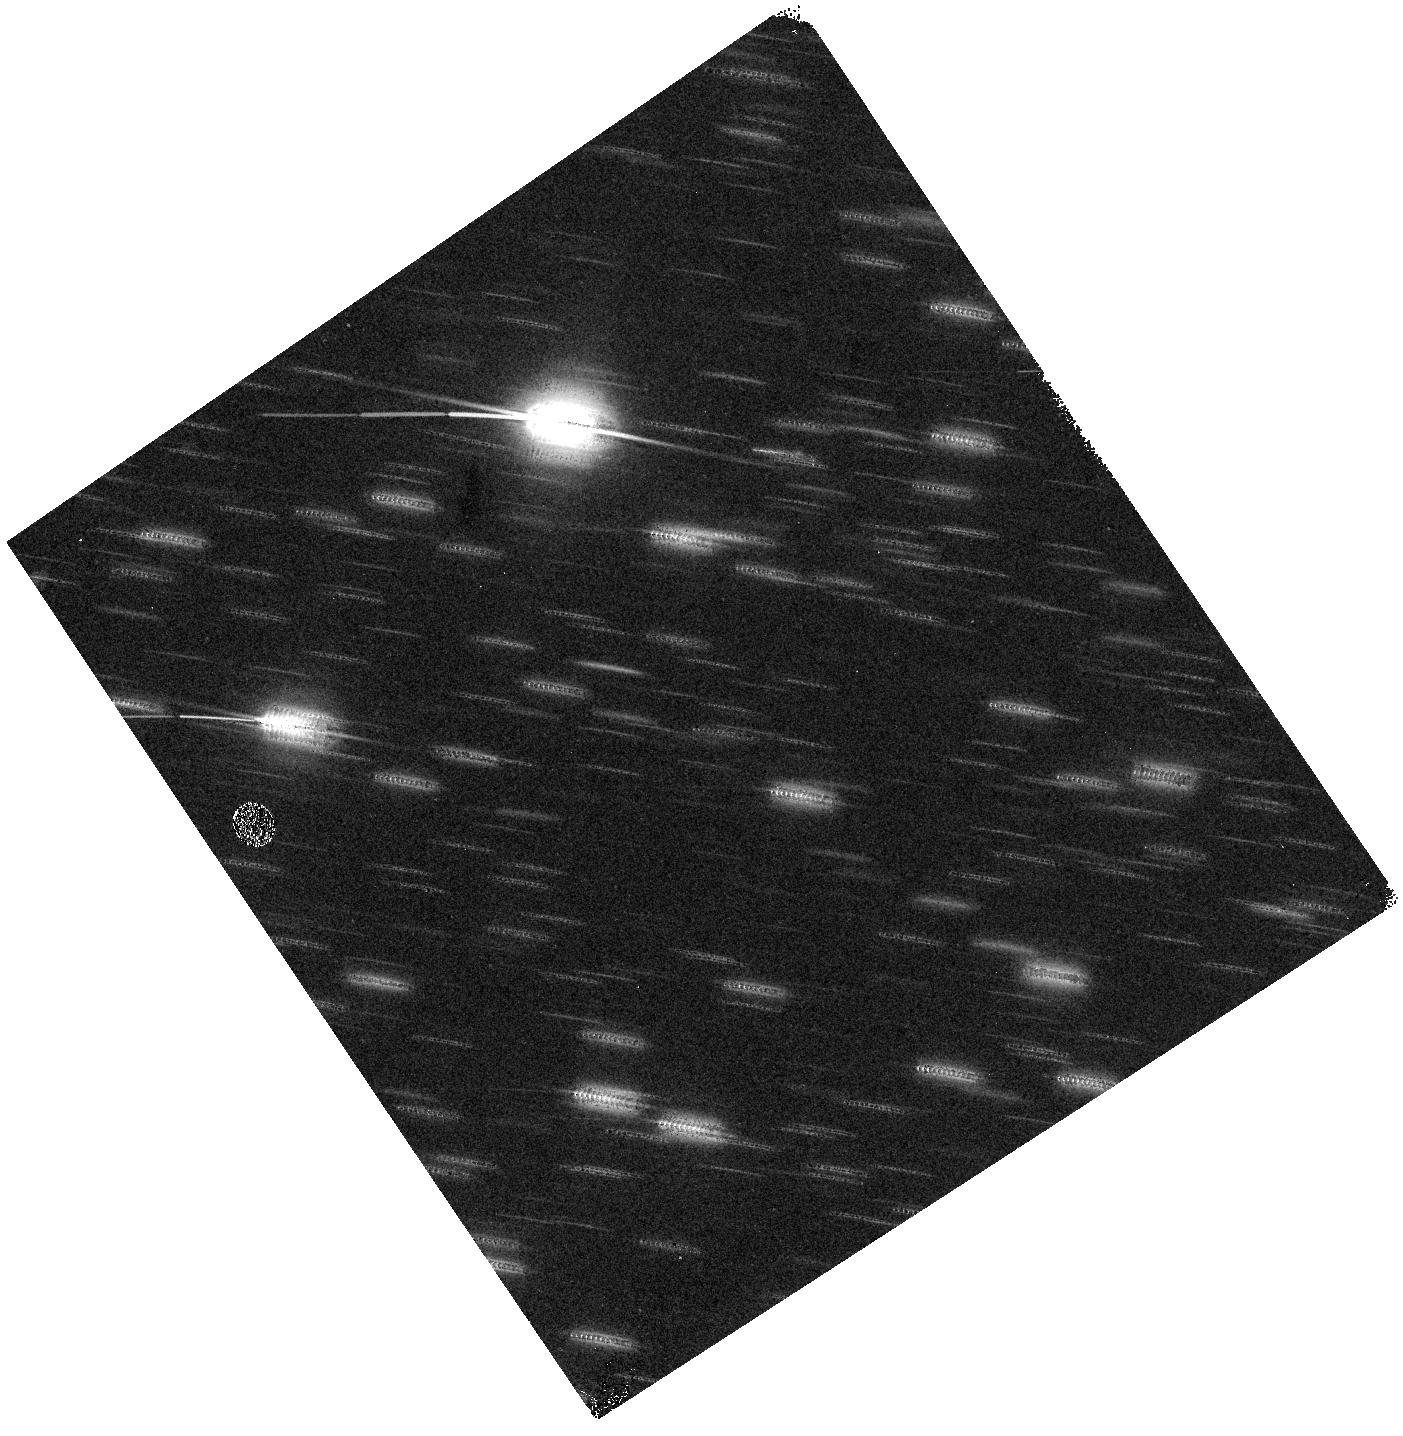
Target: ANTI-SUN
Instrument: WFC3/IR
Filter: F140W
Exposure: 6 min
Observation ID: hst_11447_33_wfc3_ir_f140w_iabz33

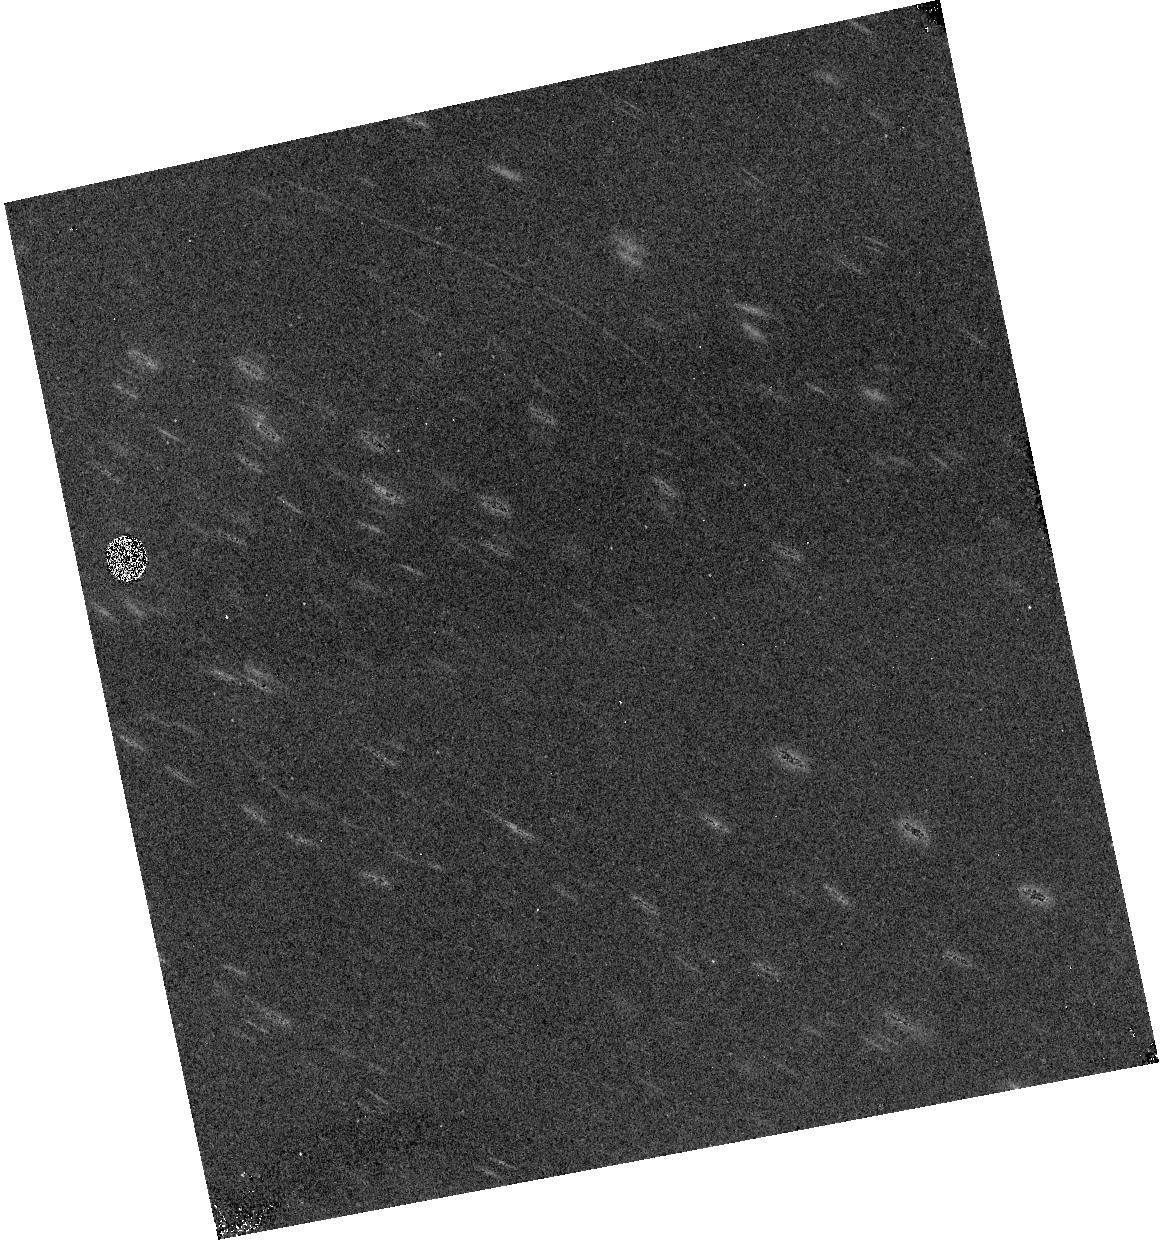
Target: ORBIT-POLE
Instrument: WFC3/IR
Filter: F139M
Exposure: 23 min
Observation ID: hst_11447_34_wfc3_ir_f139m_iabz34

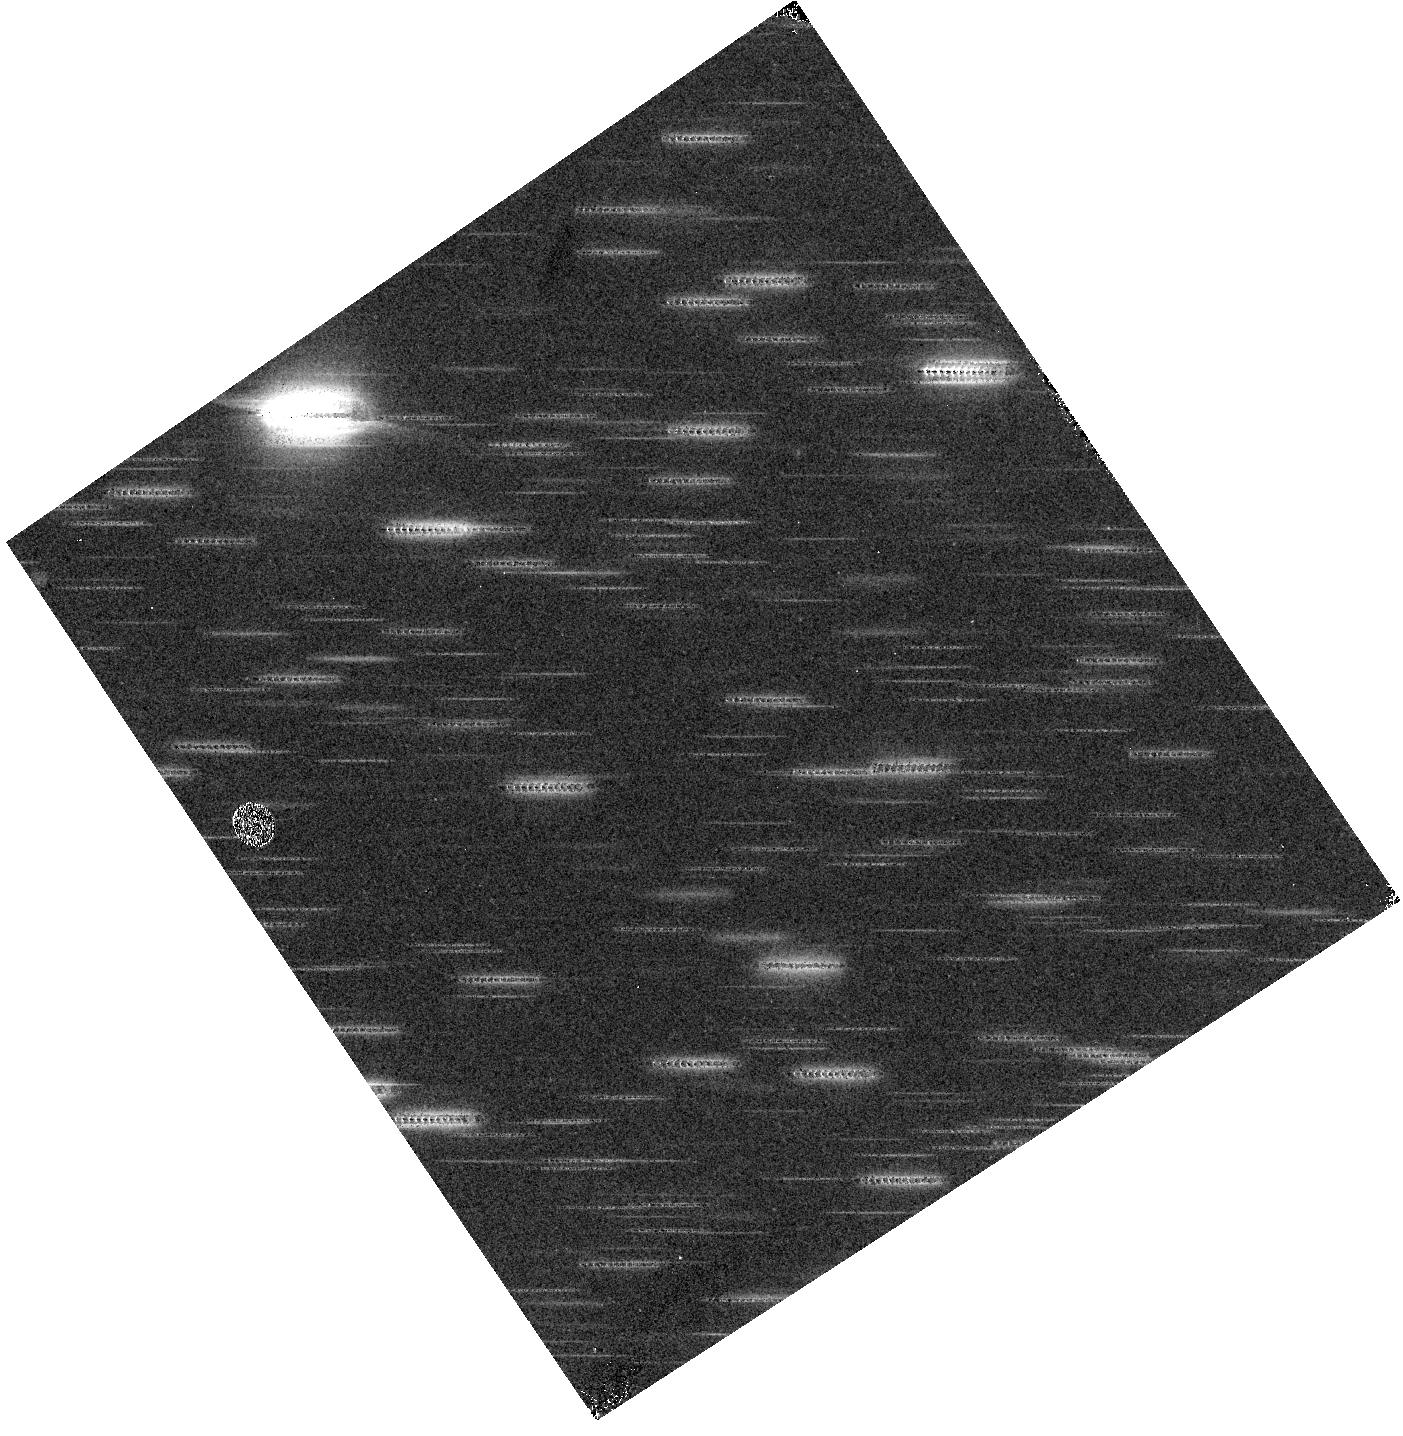
Target: ANTI-SUN
Instrument: WFC3/IR
Filter: F105W
Exposure: 6 min
Observation ID: hst_11447_33_wfc3_ir_f105w_iabz33

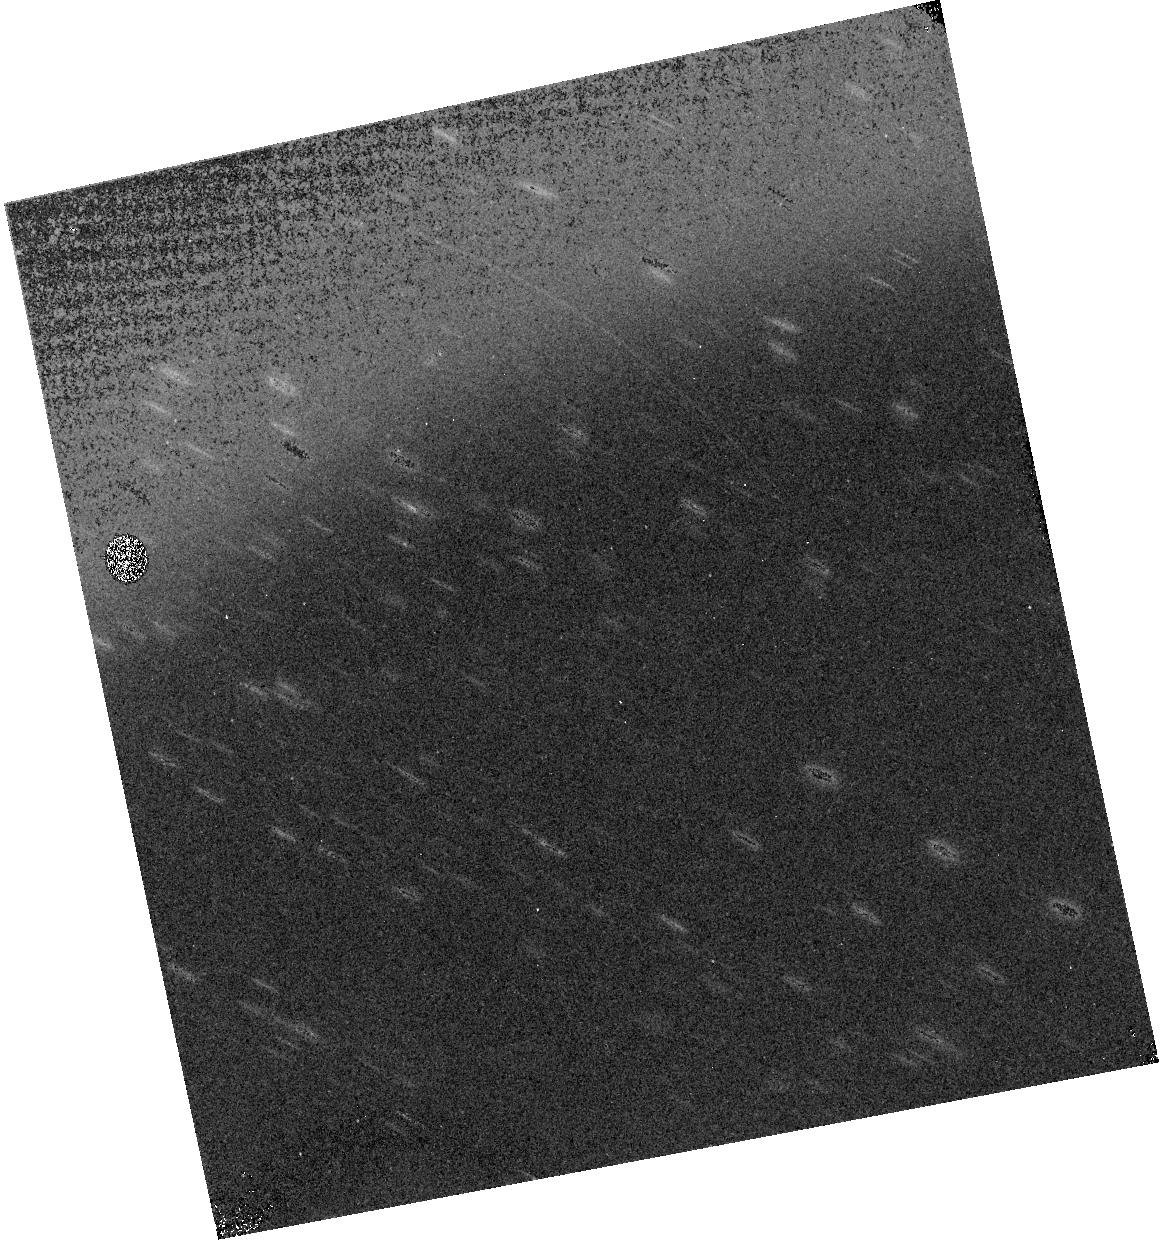
Target: ORBIT-POLE
Instrument: WFC3/IR
Filter: F127M
Exposure: 23 min
Observation ID: hst_11447_34_wfc3_ir_f127m_iabz34

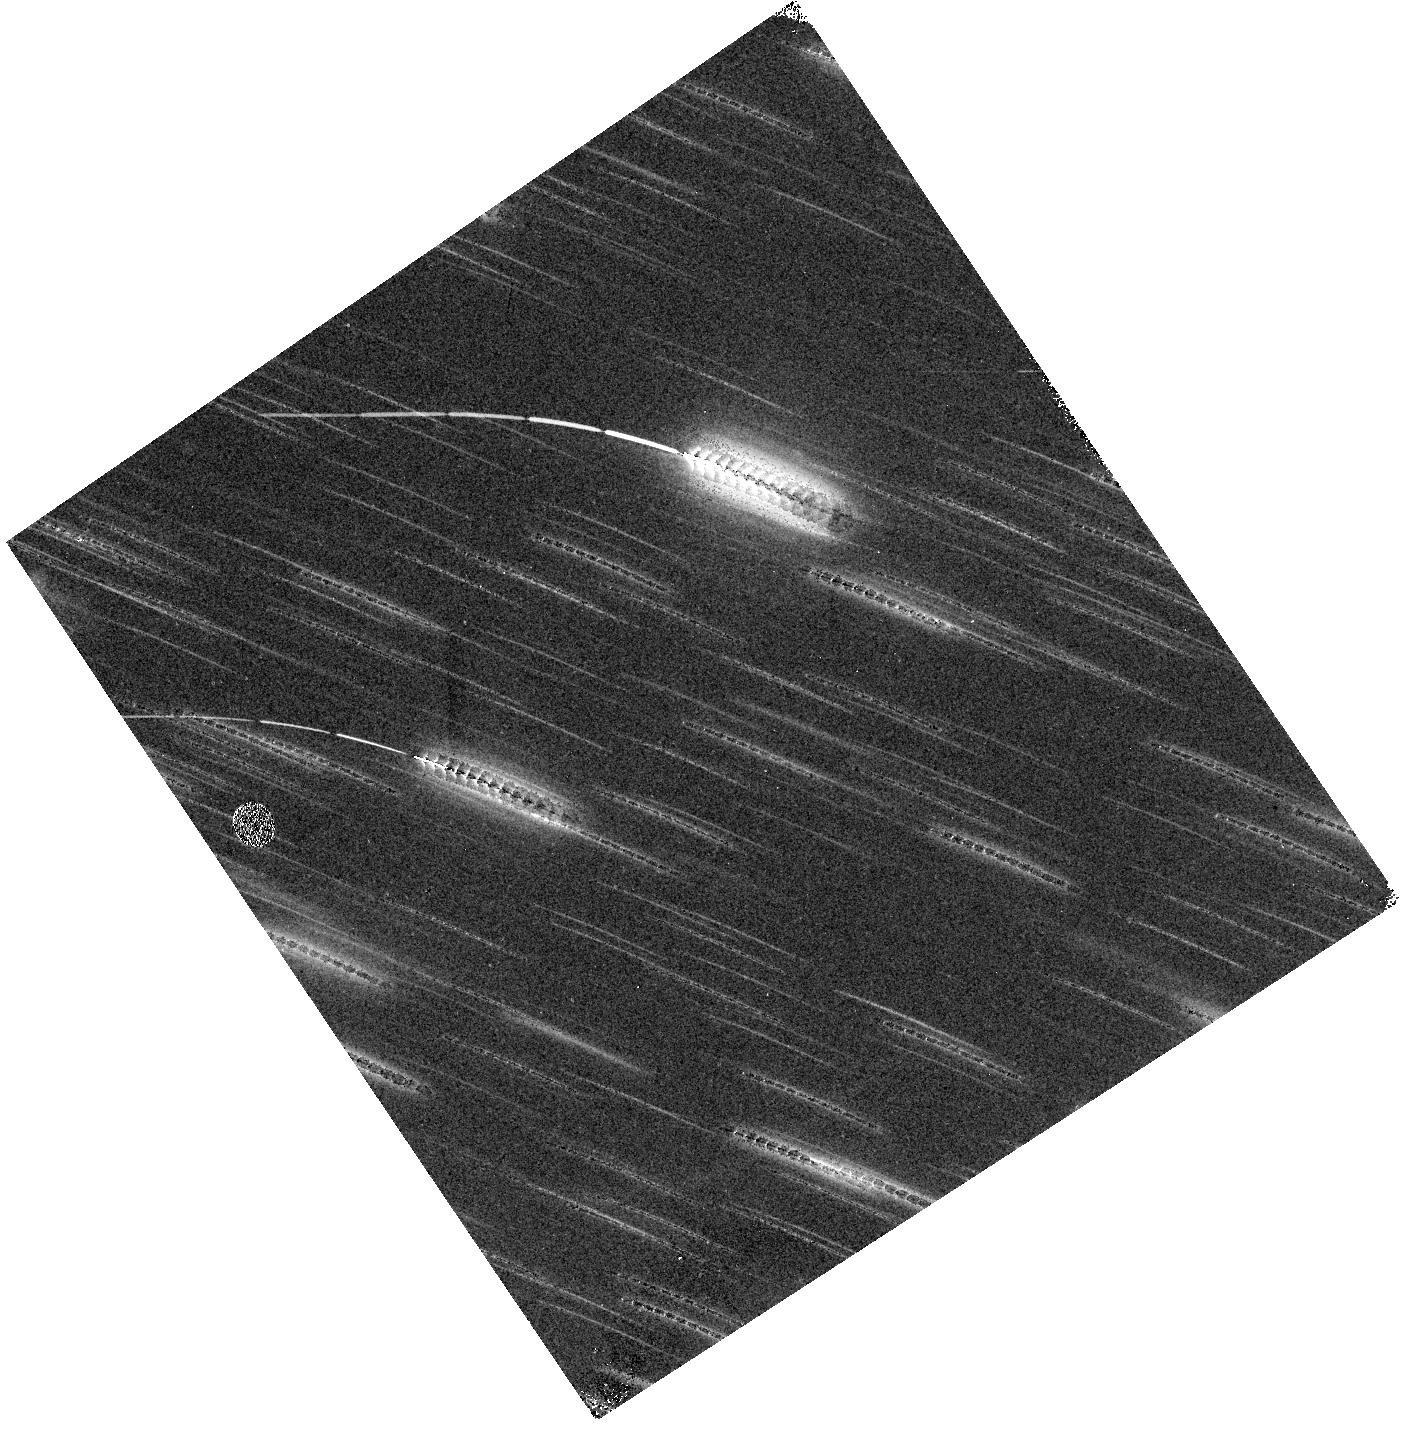
Target: ANTI-SUN
Instrument: WFC3/IR
Filter: F098M
Exposure: 12 min
Observation ID: hst_11447_33_wfc3_ir_f098m_iabz33

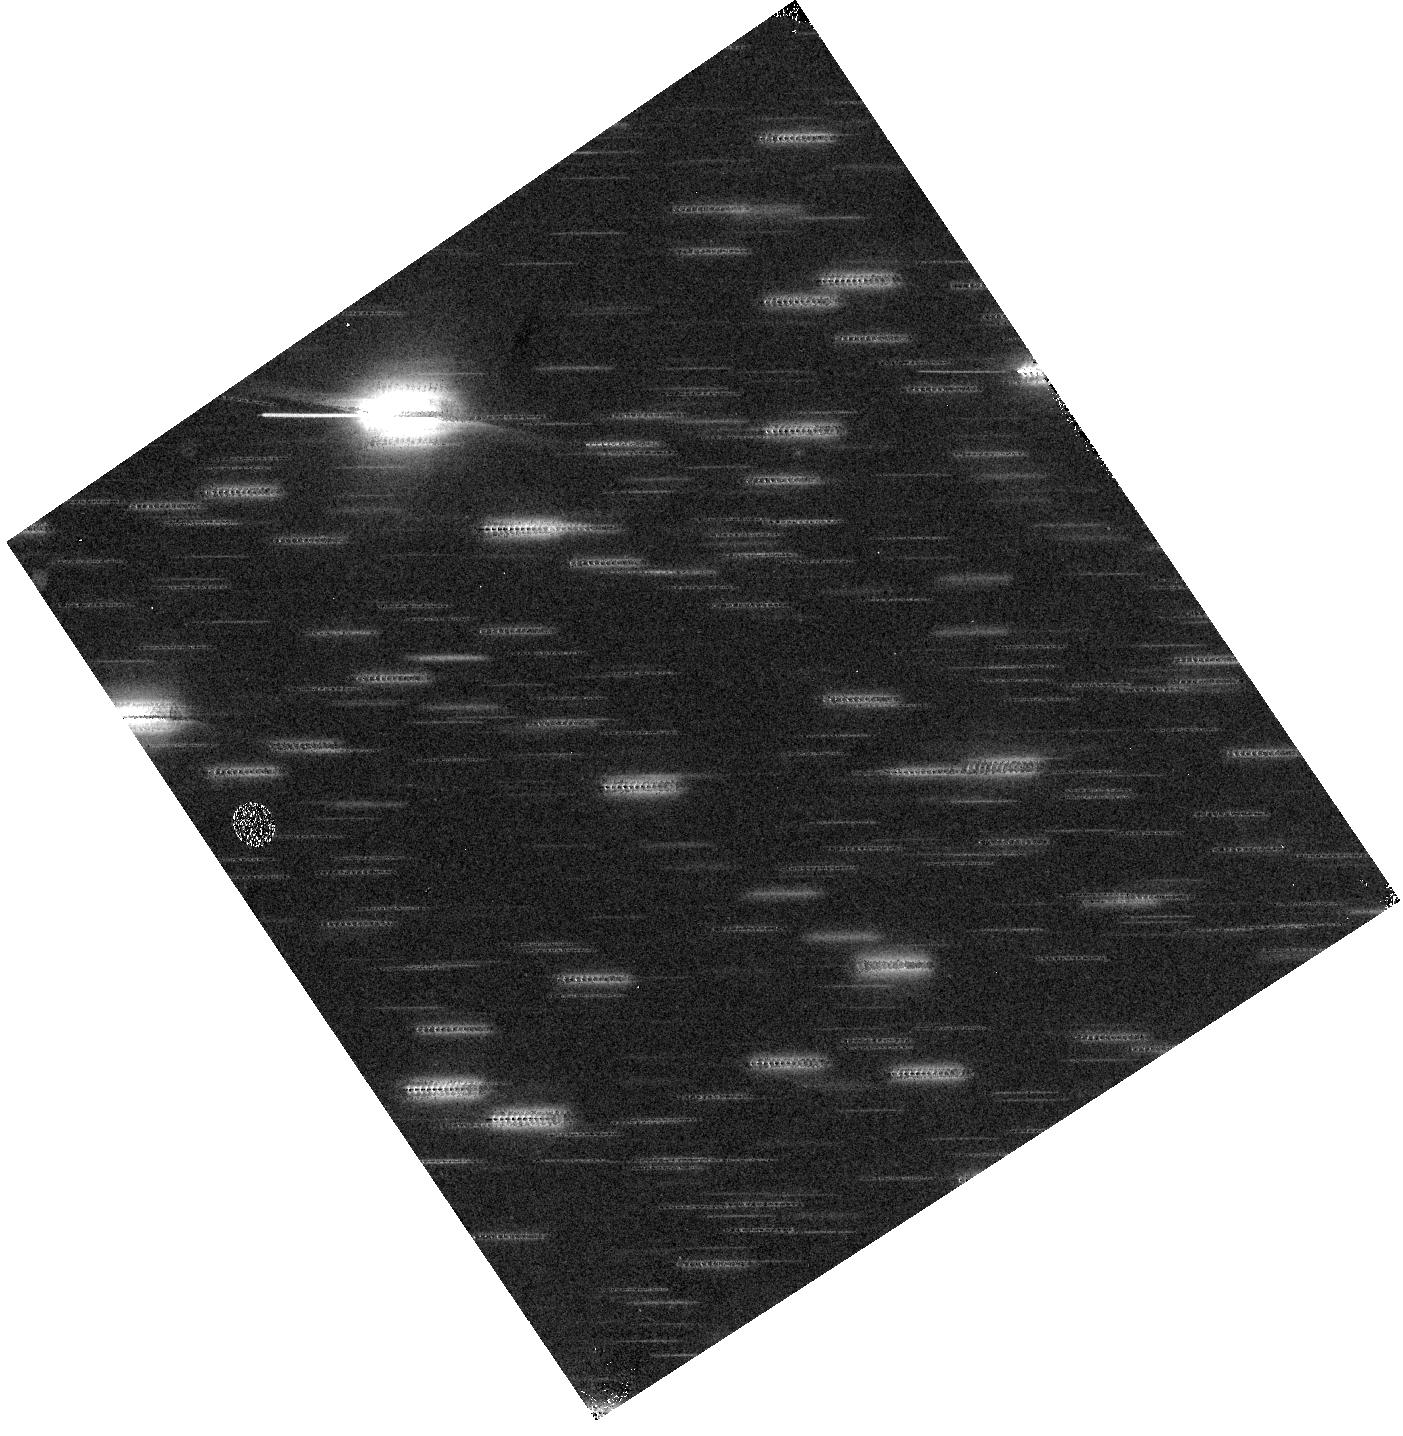
Target: ANTI-SUN
Instrument: WFC3/IR
Filter: F110W
Exposure: 6 min
Observation ID: hst_11447_33_wfc3_ir_f110w_iabz33

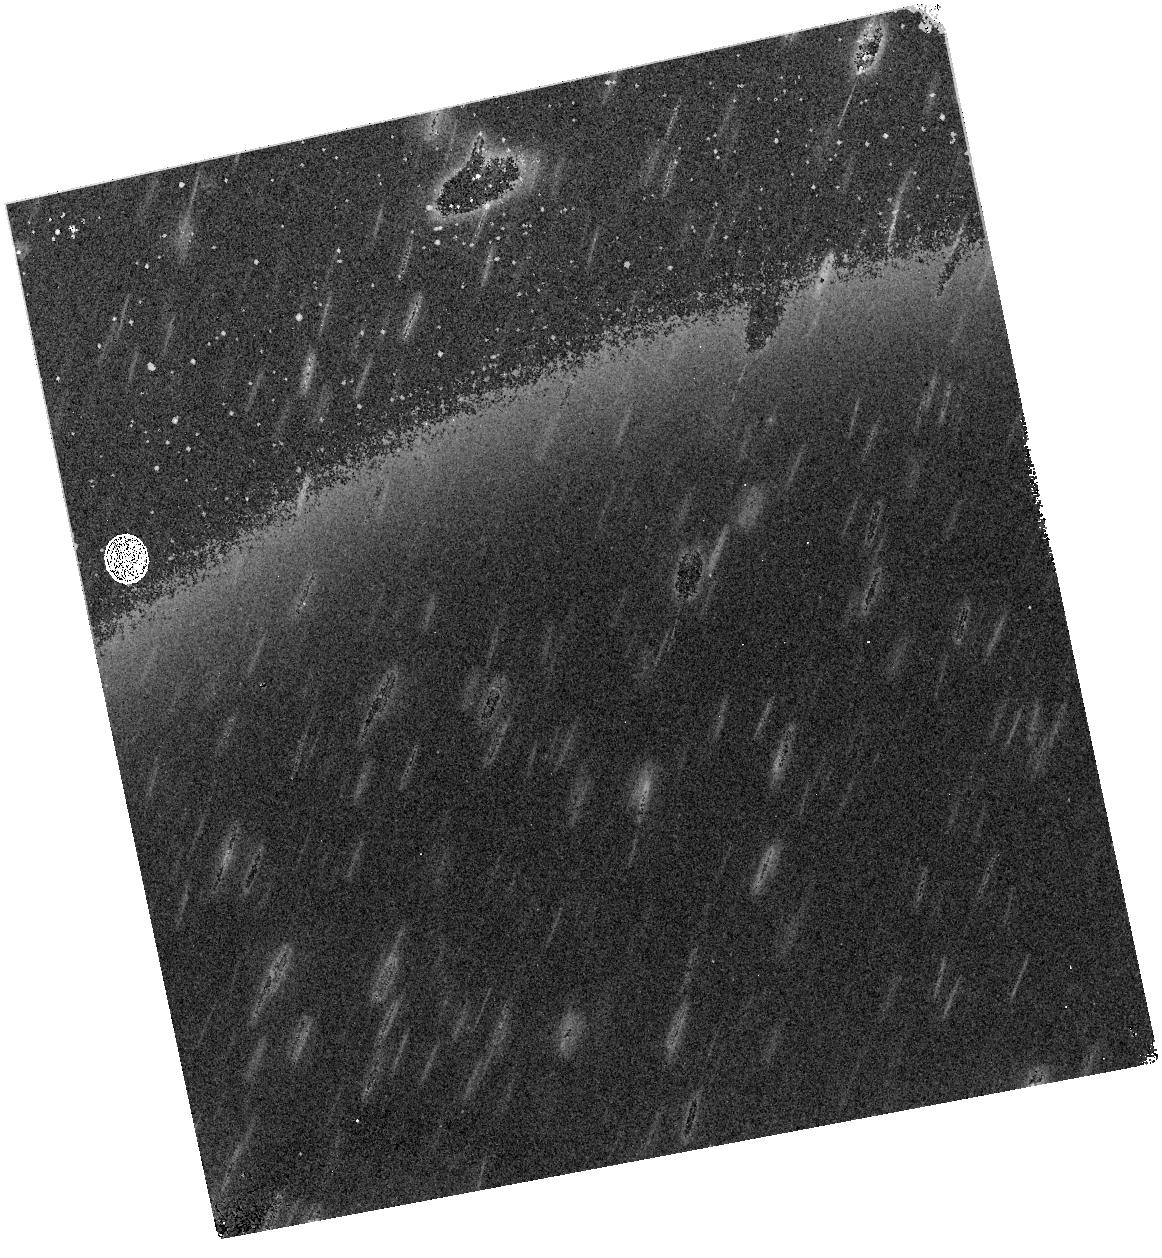
Target: ORBIT-POLE
Instrument: WFC3/IR
Filter: F125W
Exposure: 18 min
Observation ID: hst_11447_34_wfc3_ir_f125w_iabz34

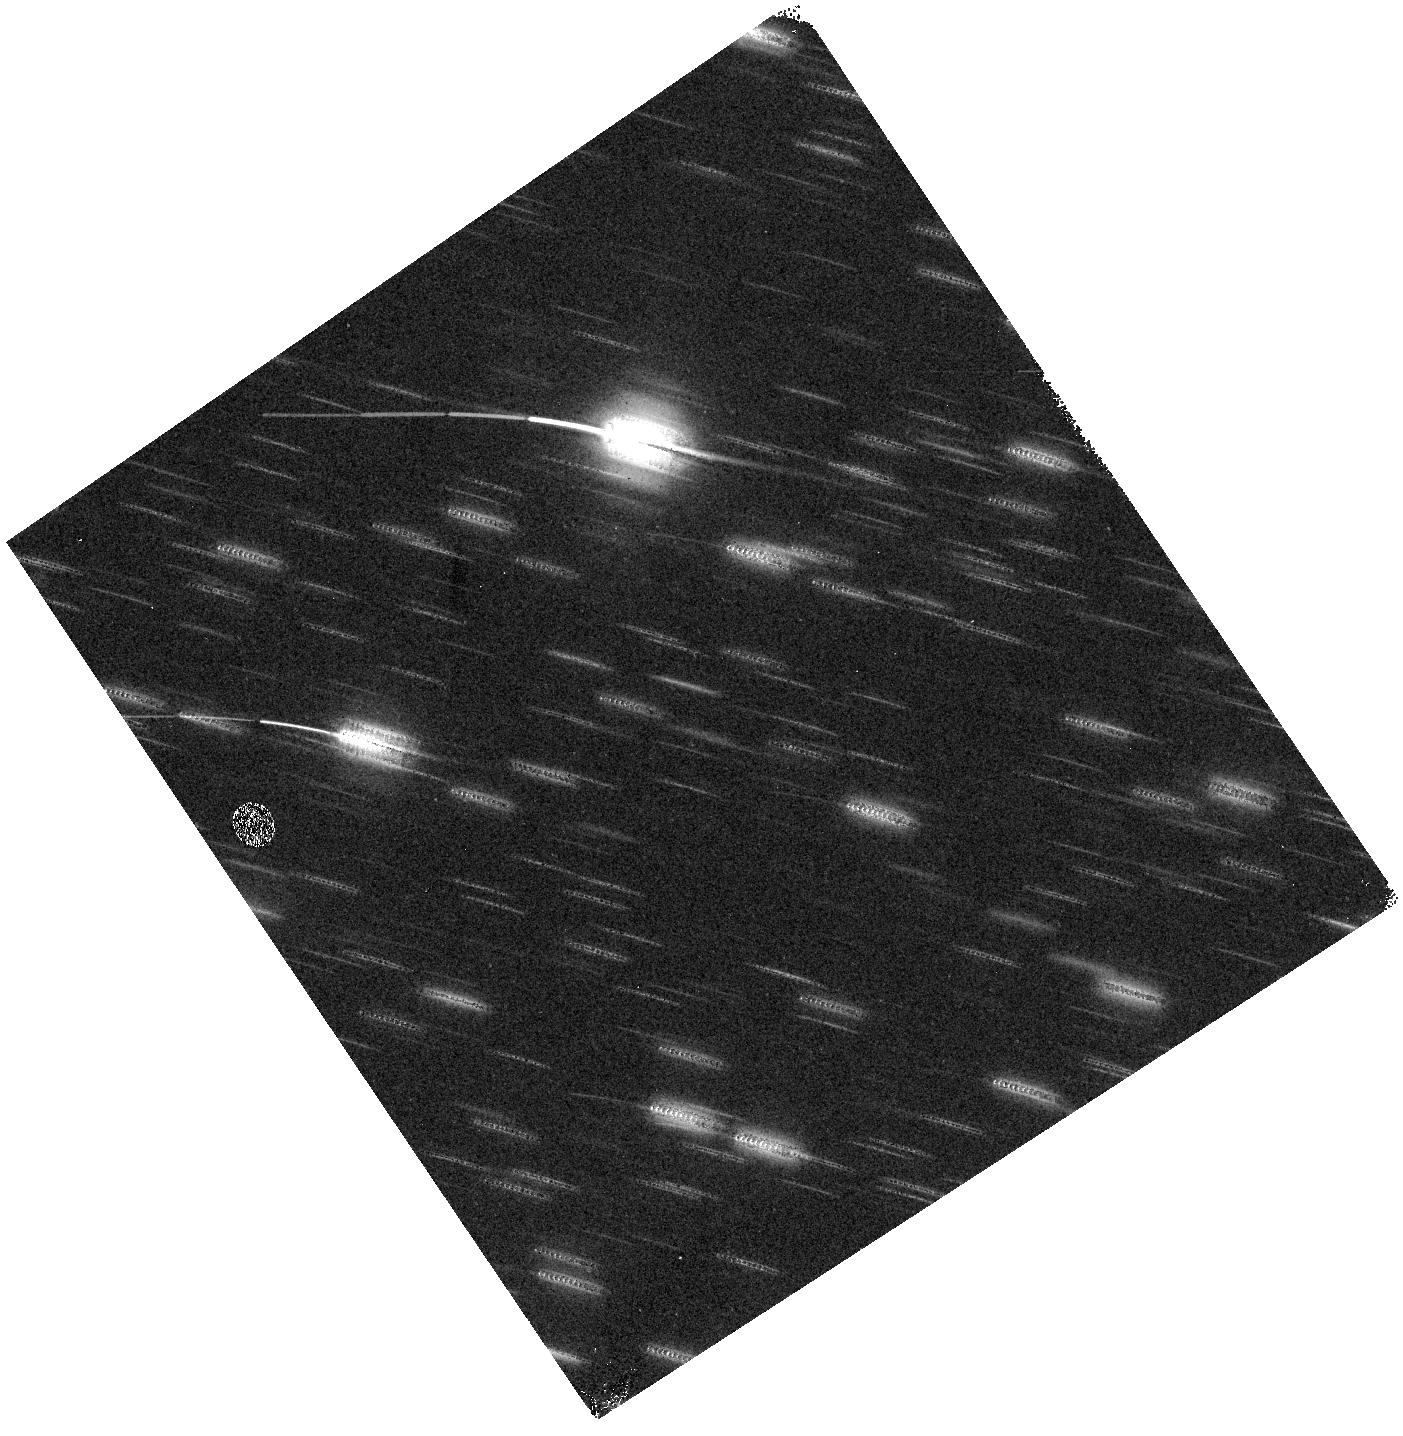
Target: ANTI-SUN
Instrument: WFC3/IR
Filter: F160W
Exposure: 6 min
Observation ID: hst_11447_33_wfc3_ir_f160w_iabz33

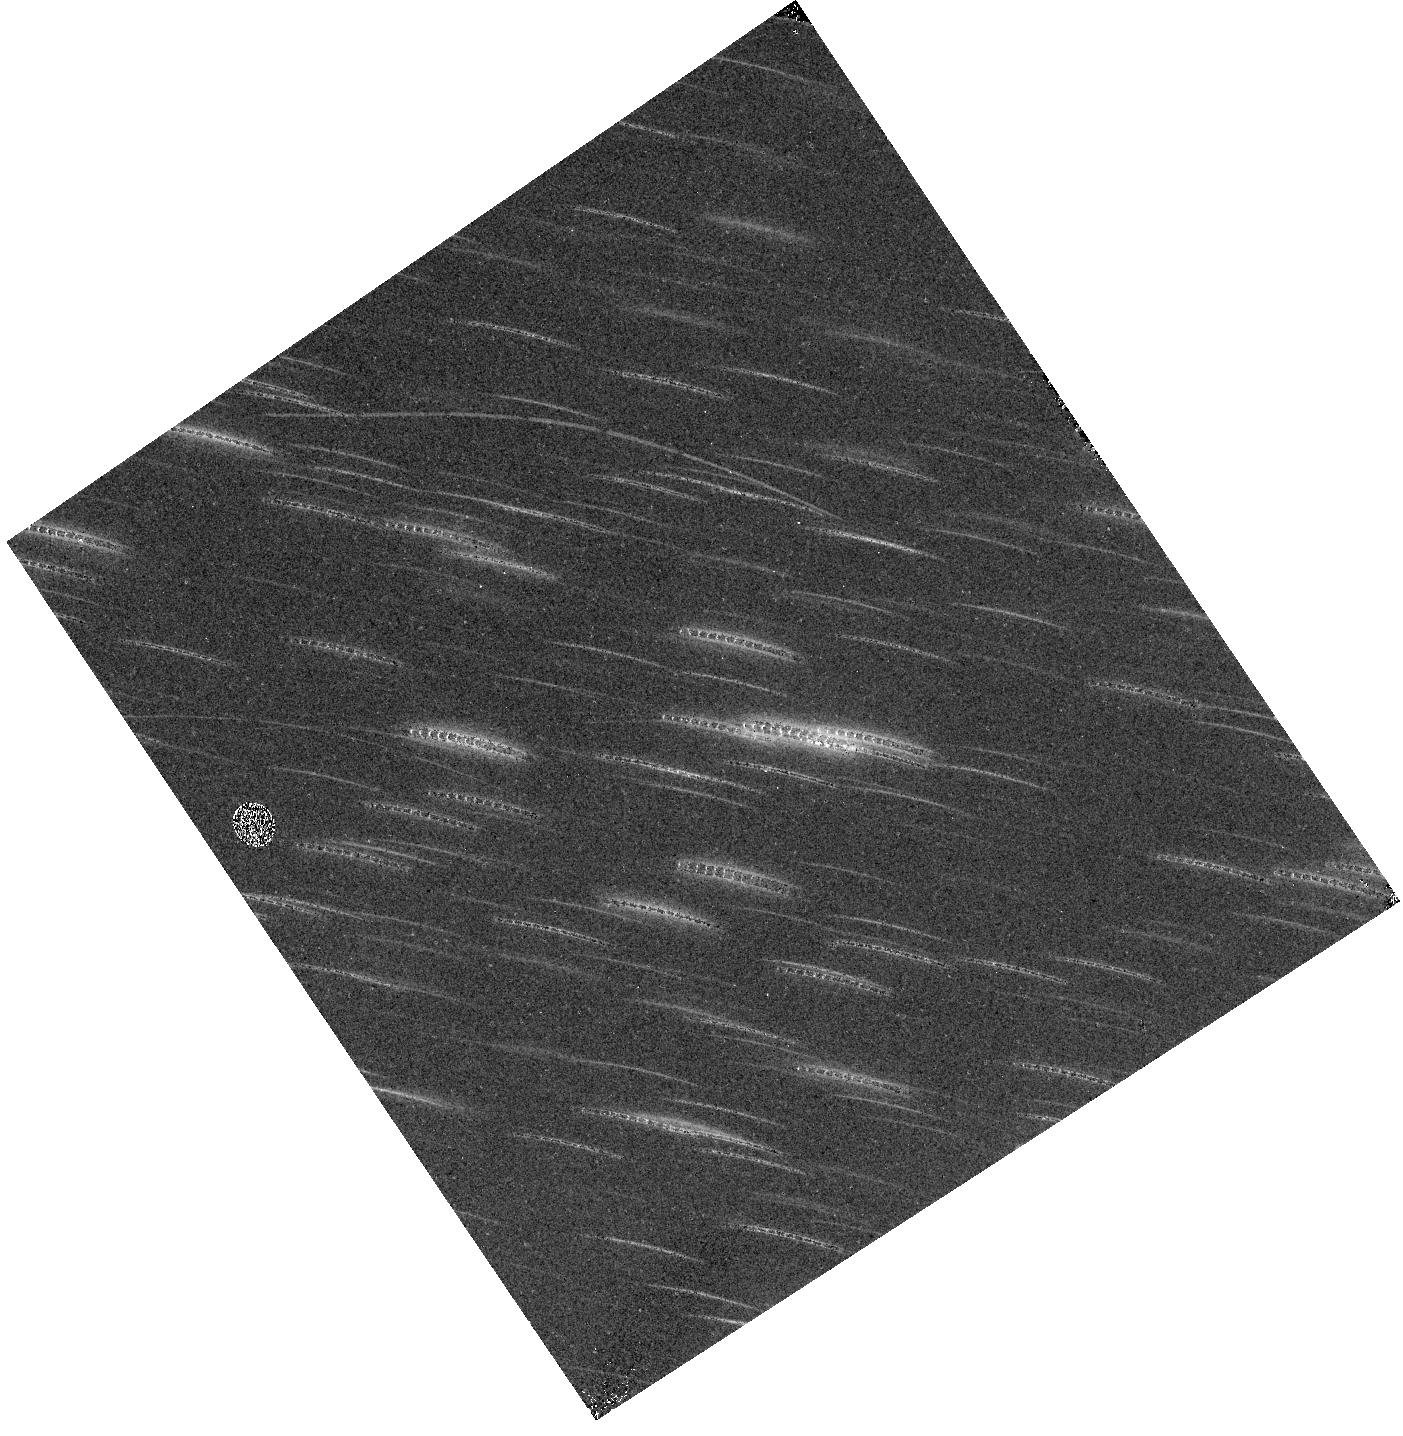
Target: ANTI-SUN
Instrument: WFC3/IR
Filter: F153M
Exposure: 12 min
Observation ID: hst_11447_33_wfc3_ir_f153m_iabz33

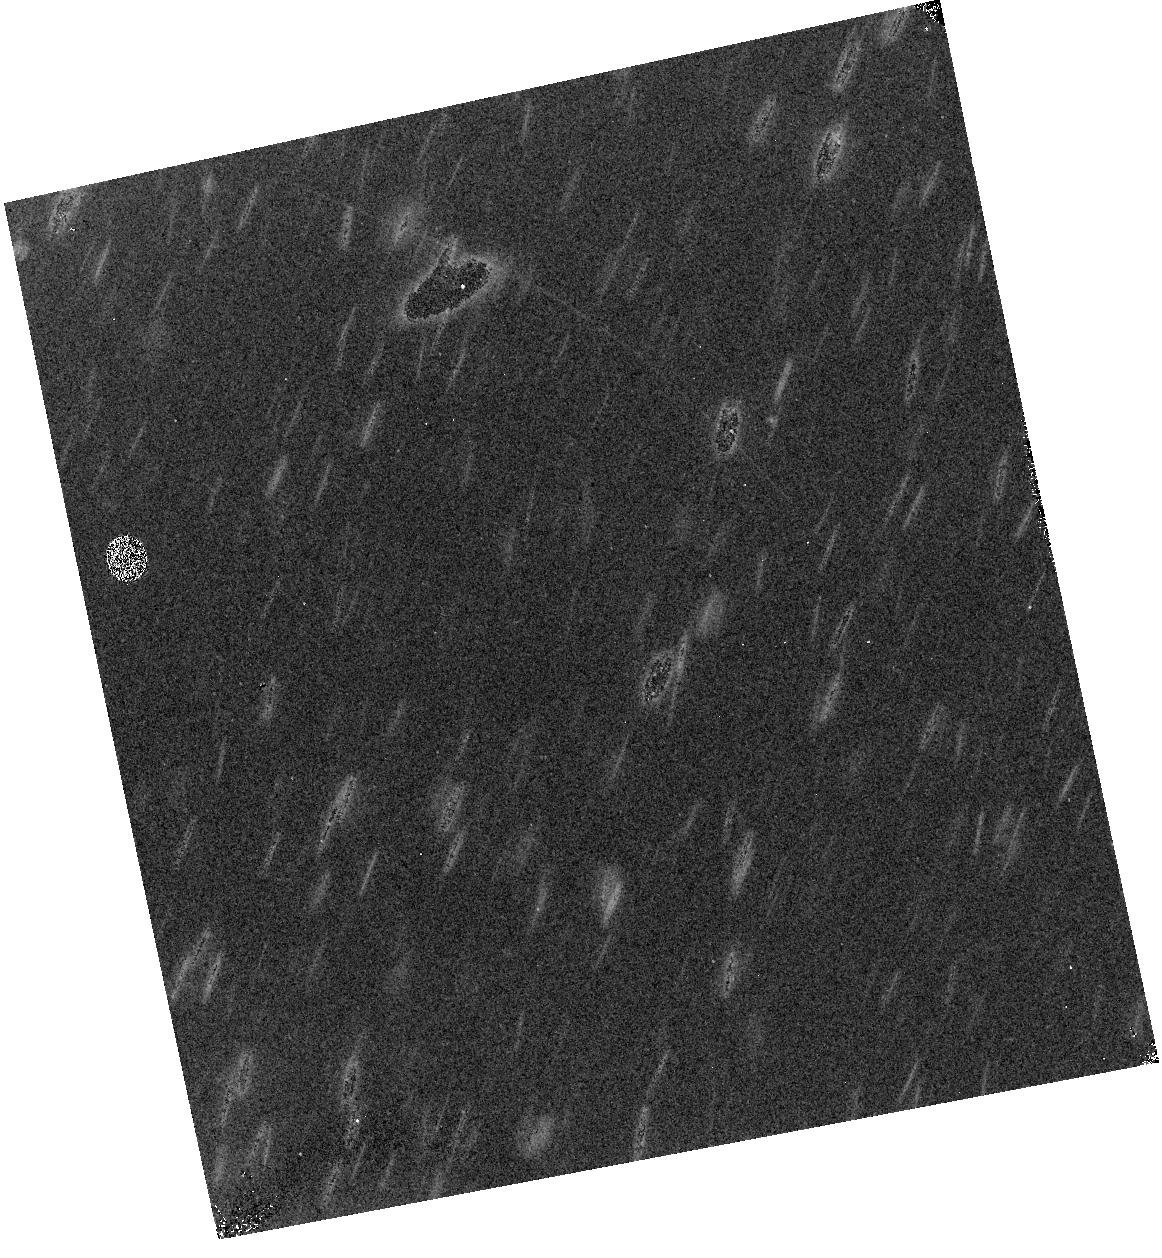
Target: ORBIT-POLE
Instrument: WFC3/IR
Filter: F105W
Exposure: 18 min
Observation ID: hst_11447_34_wfc3_ir_f105w_iabz34

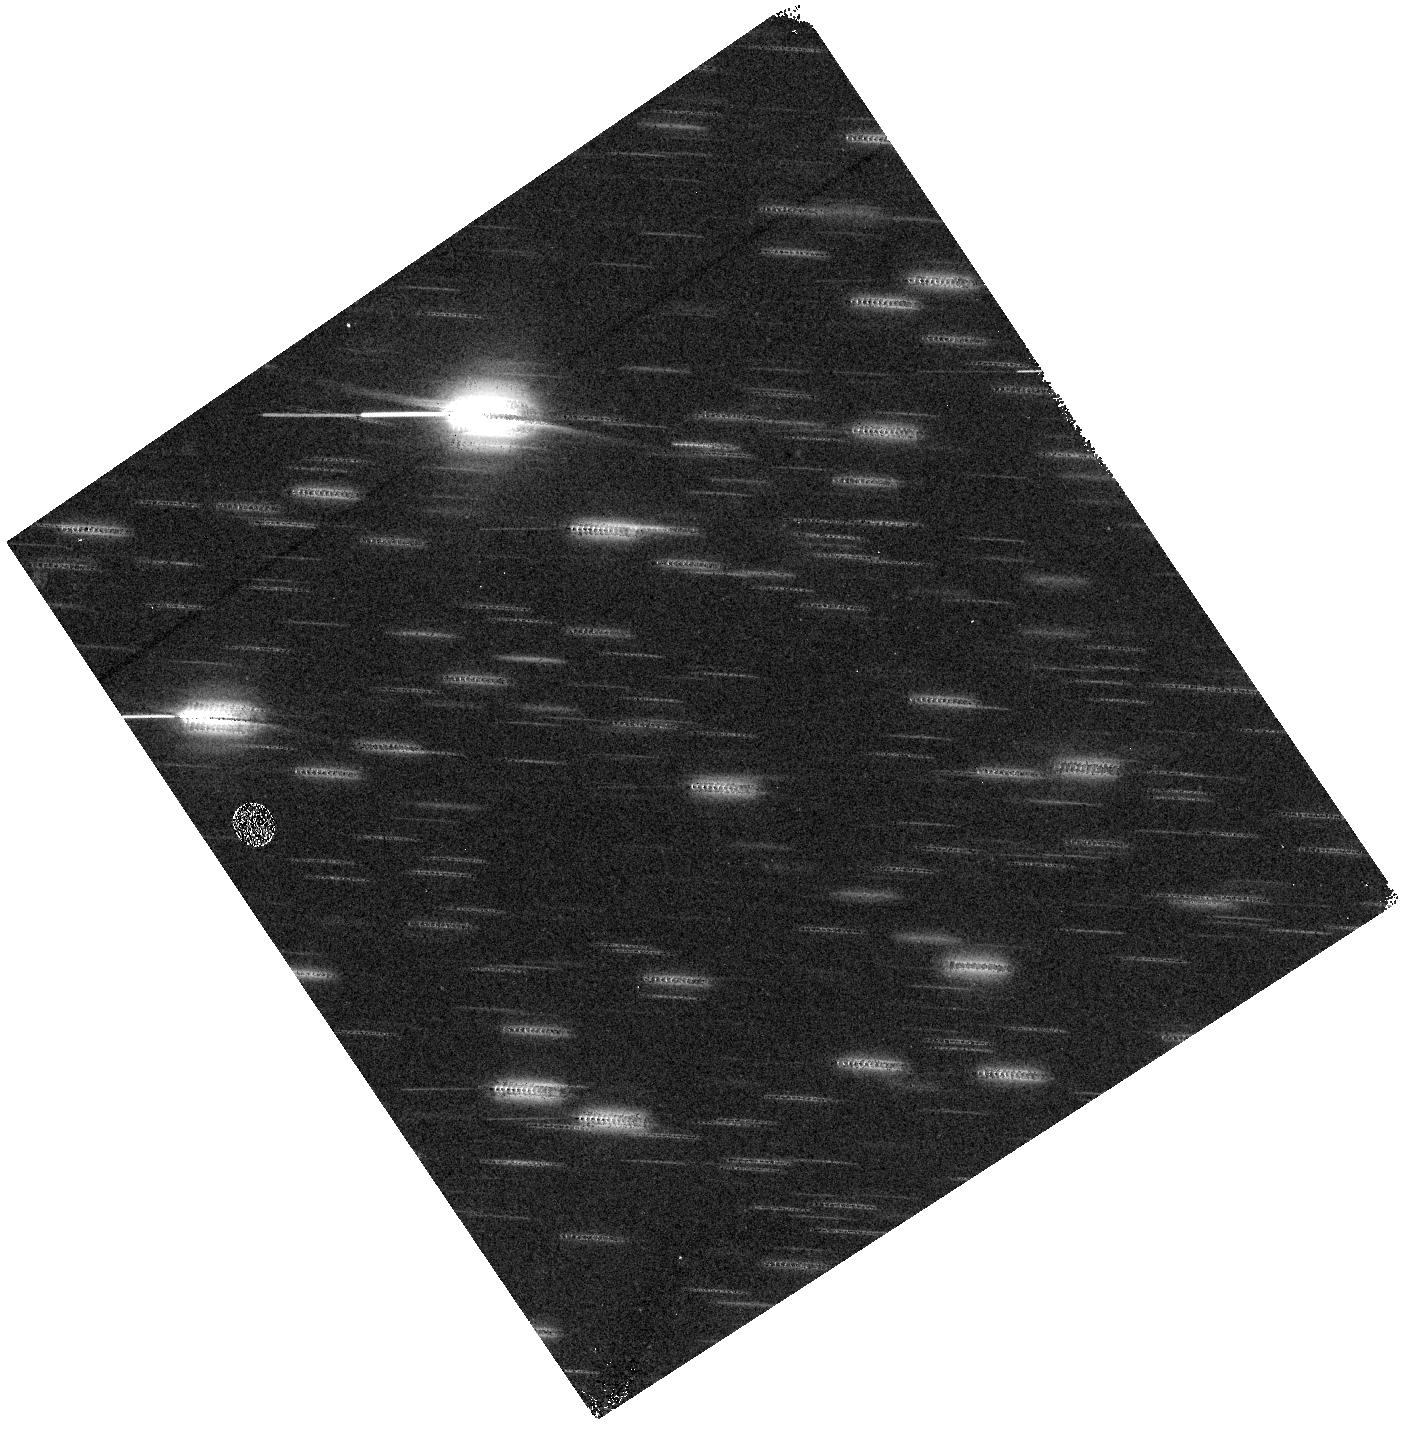
Target: ANTI-SUN
Instrument: WFC3/IR
Filter: F125W
Exposure: 6 min
Observation ID: hst_11447_33_wfc3_ir_f125w_iabz33

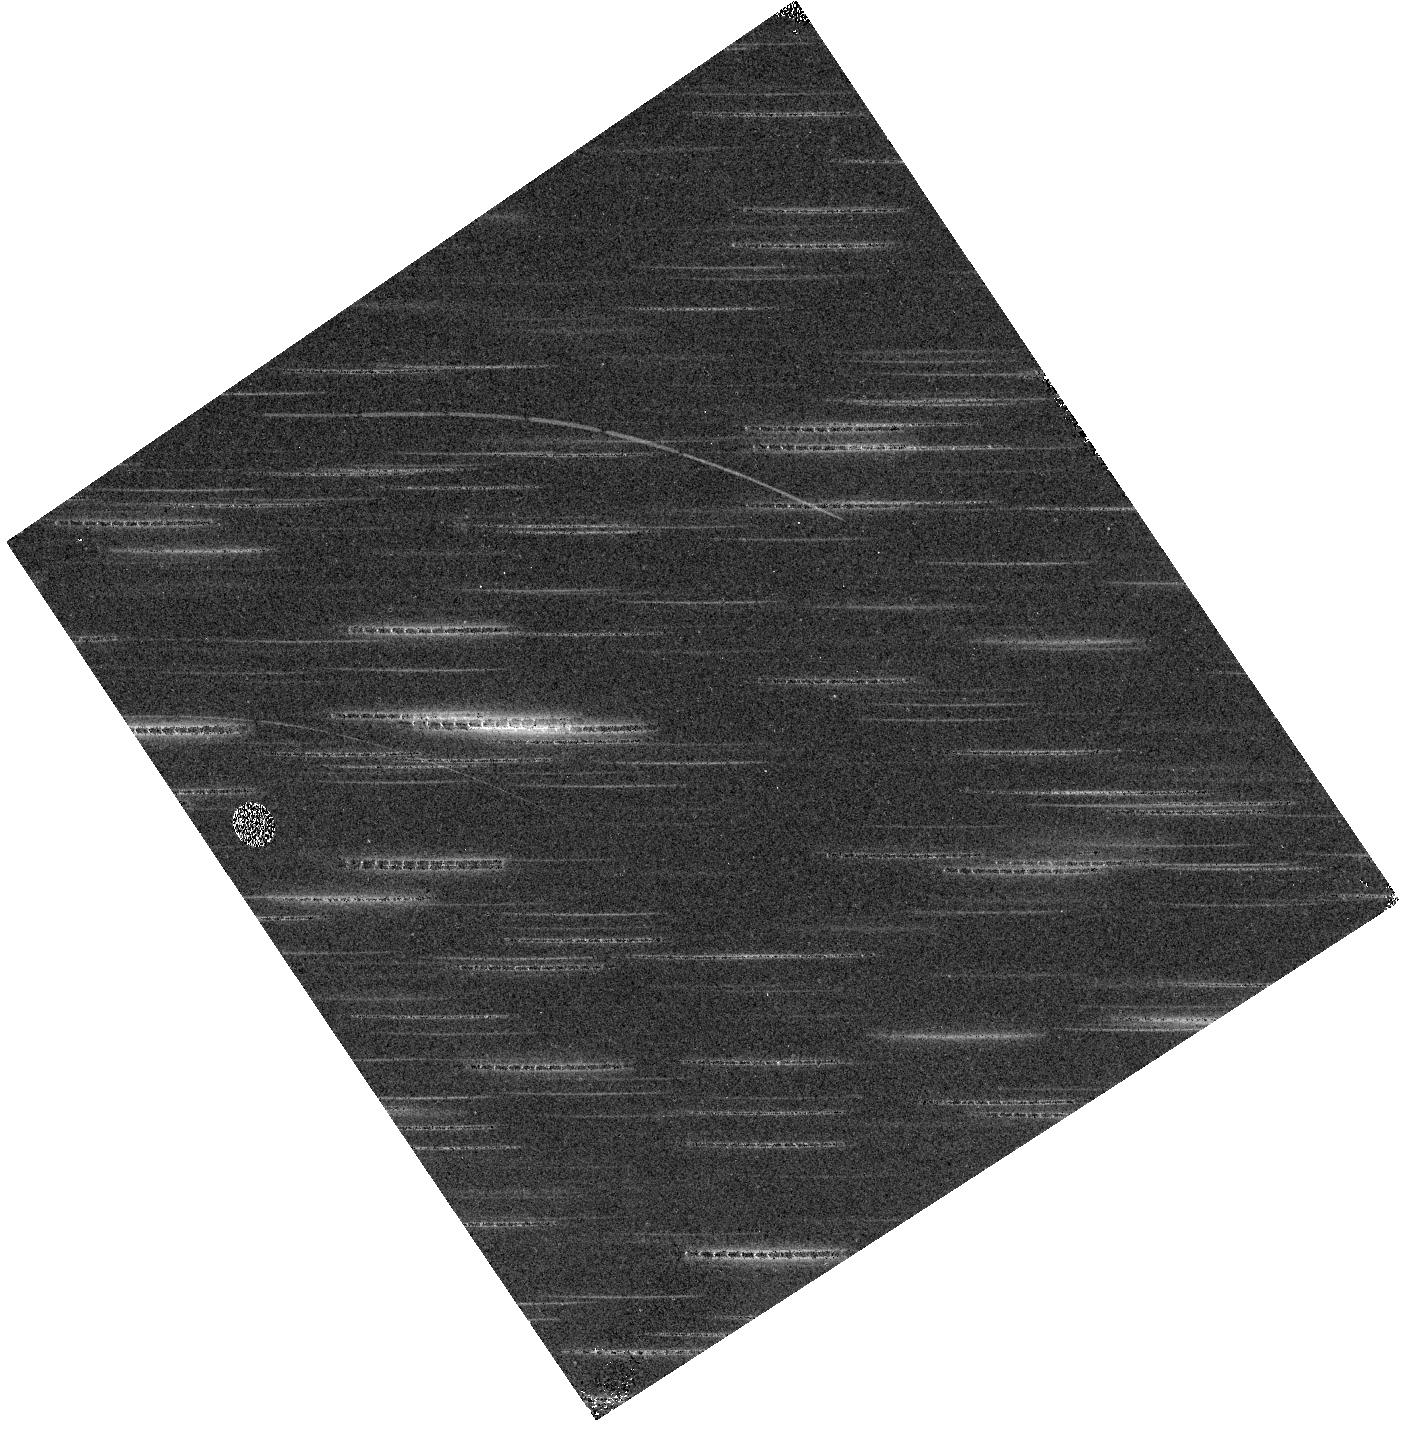
Target: ANTI-SUN
Instrument: WFC3/IR
Filter: F127M
Exposure: 12 min
Observation ID: hst_11447_33_wfc3_ir_f127m_iabz33

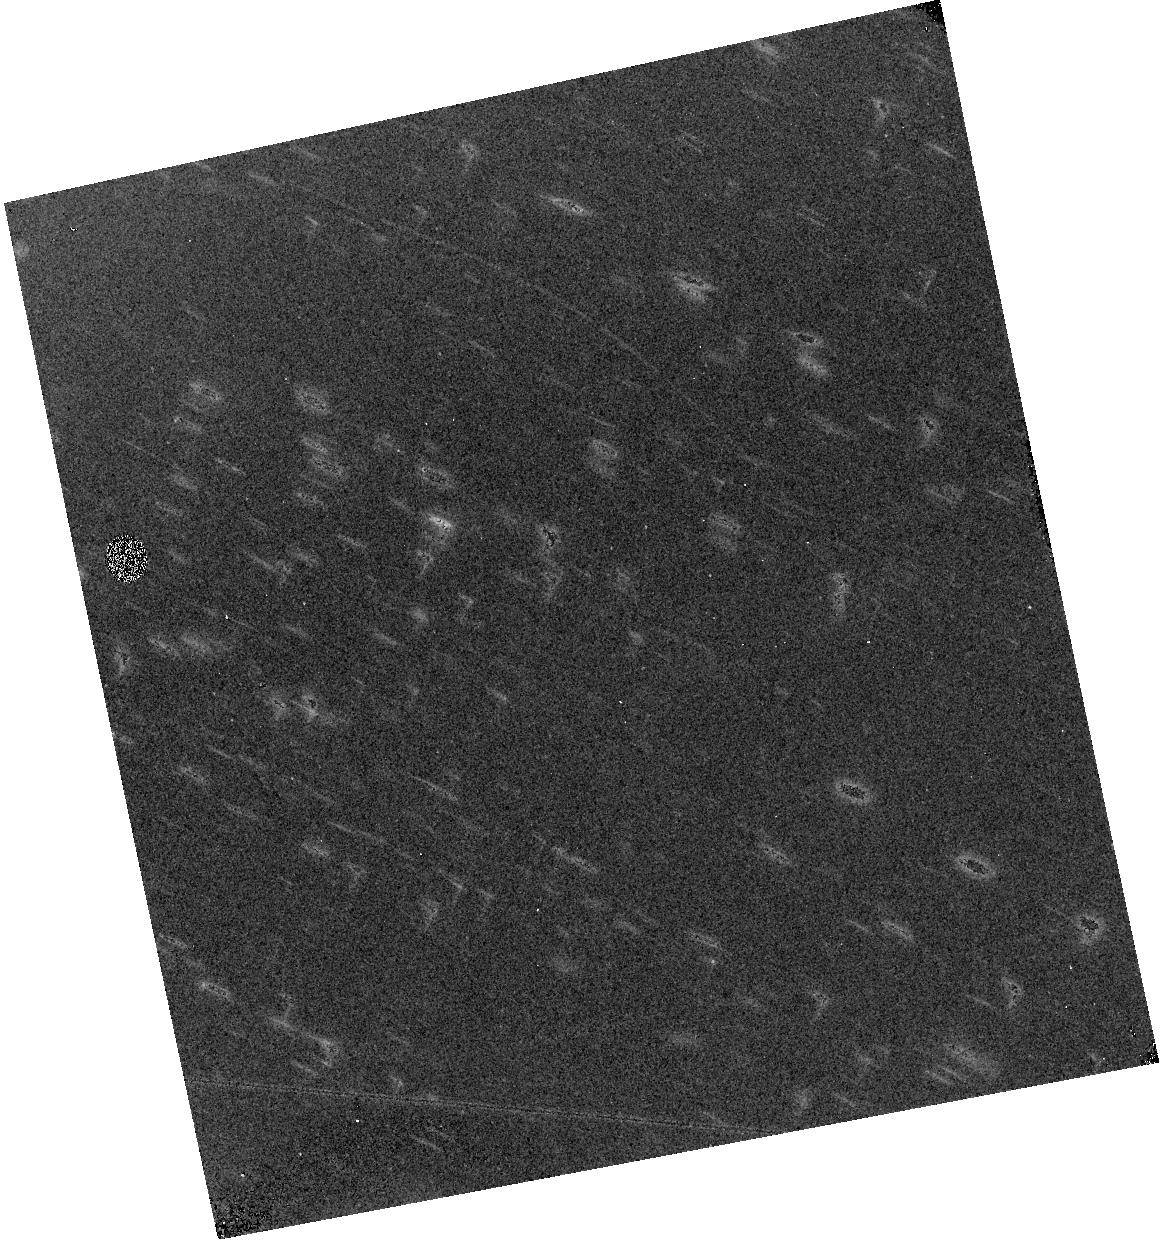
Target: ORBIT-POLE
Instrument: WFC3/IR
Filter: F098M
Exposure: 23 min
Observation ID: hst_11447_34_wfc3_ir_f098m_iabz34

WFC3 IR dark current, readnoise, and background (PI: McCullough, Peter)

This proposal obtains full-frame, four-amp readout images. Un-illuminated internals are taken at regularly spaced intervals throughout SMOV in order to assess and monitor readnoise and dark current (of both light-sensitive pixels and reference pixels), and bad (warm, hot, dead, variable) pixels. In addition, externals aimed at fields with sparse stellar density are taken to measure diffuse background light. This program corresponds to WFC3-34.